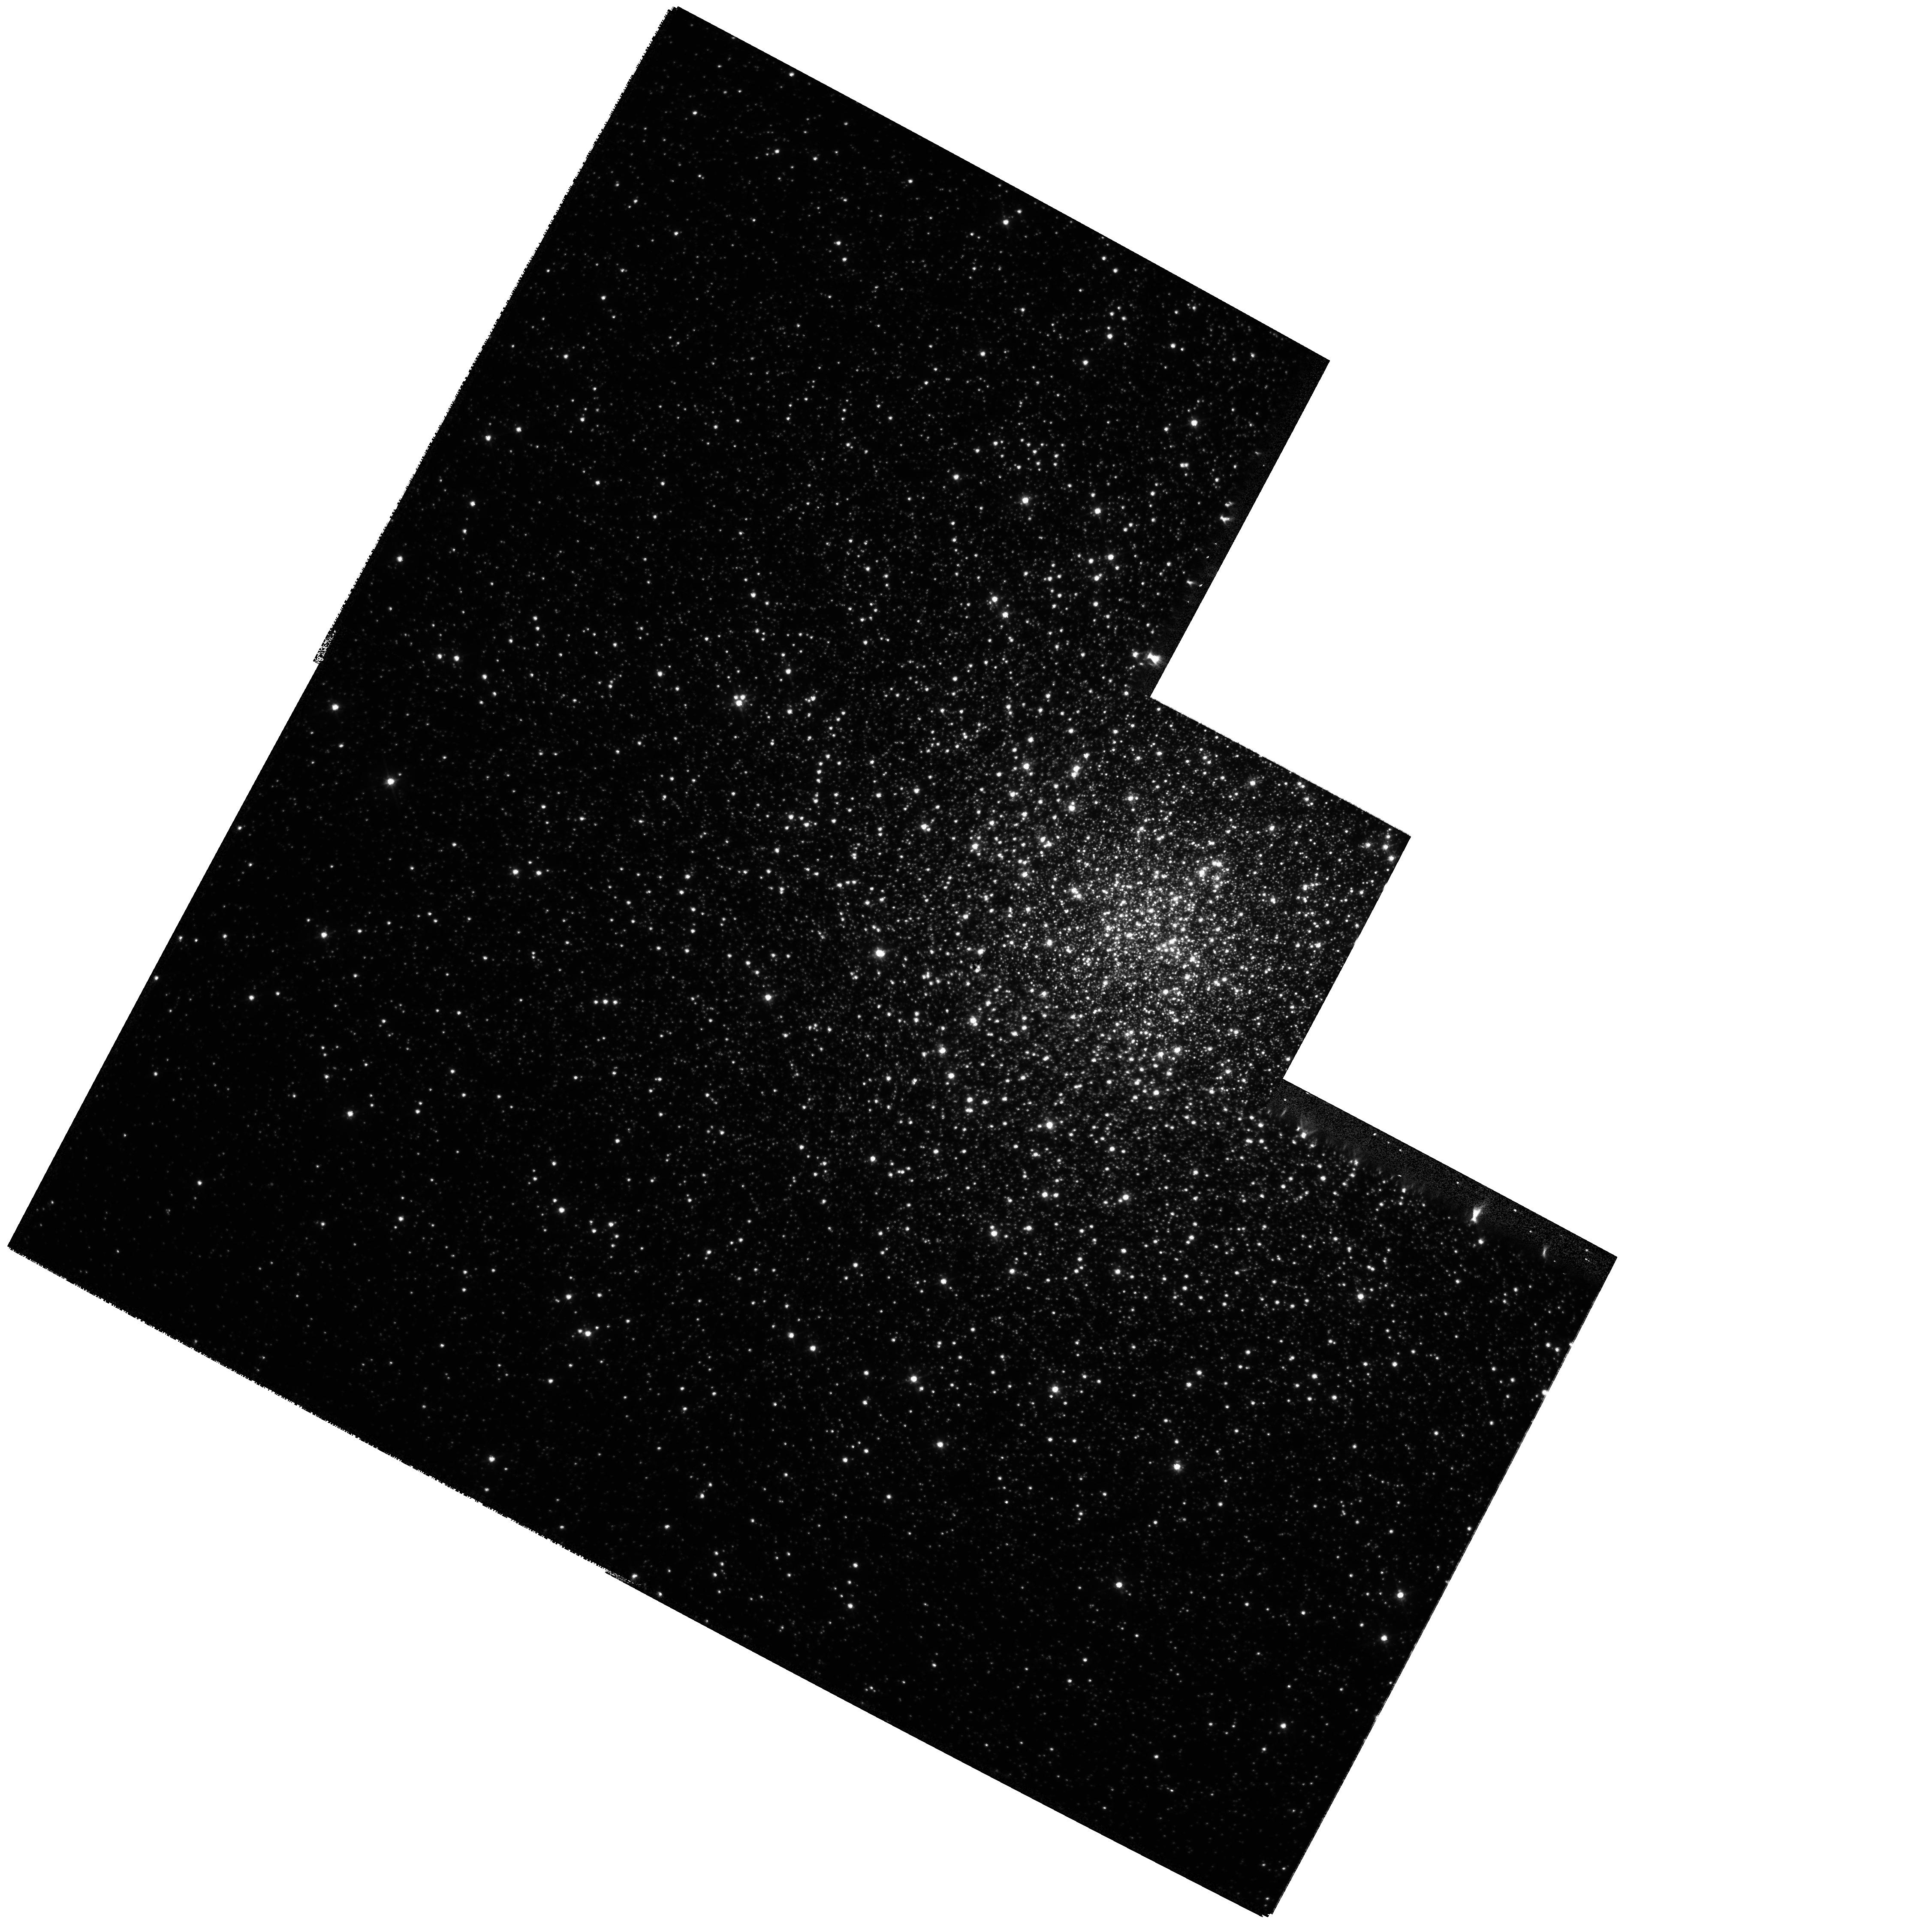
Target: NGC-6266. Instrument: WFPC2/PC. Filter: F555W. Exposure: 21 min. Observation ID: hst_11111_01_wfpc2_pc_f555w_ua2v01

A Search for an Intermediate Mass Black Hole in the Globular Cluster NGC 6266 (PI: McNamara, Bernard J.)

We propose to search for an intermediate mass black hole (IMBH) in the core of the galactic globular cluster NGC 6266. Based on a comparison between the observed central surface brightness profiles of 38 globular clusters and state-of-the art N-body simultations, NGC 6266 offers the best hope of detecting an IMBH among these objects. This detection would be significnat for at least two reasons. It would be the first concrete discovery of an IMBH, revealing unique information about the environment in which these objects form, and second, its discovery would provide a powerful validation on the N-body simultations used to track the dynamical evolution of globular clusters.